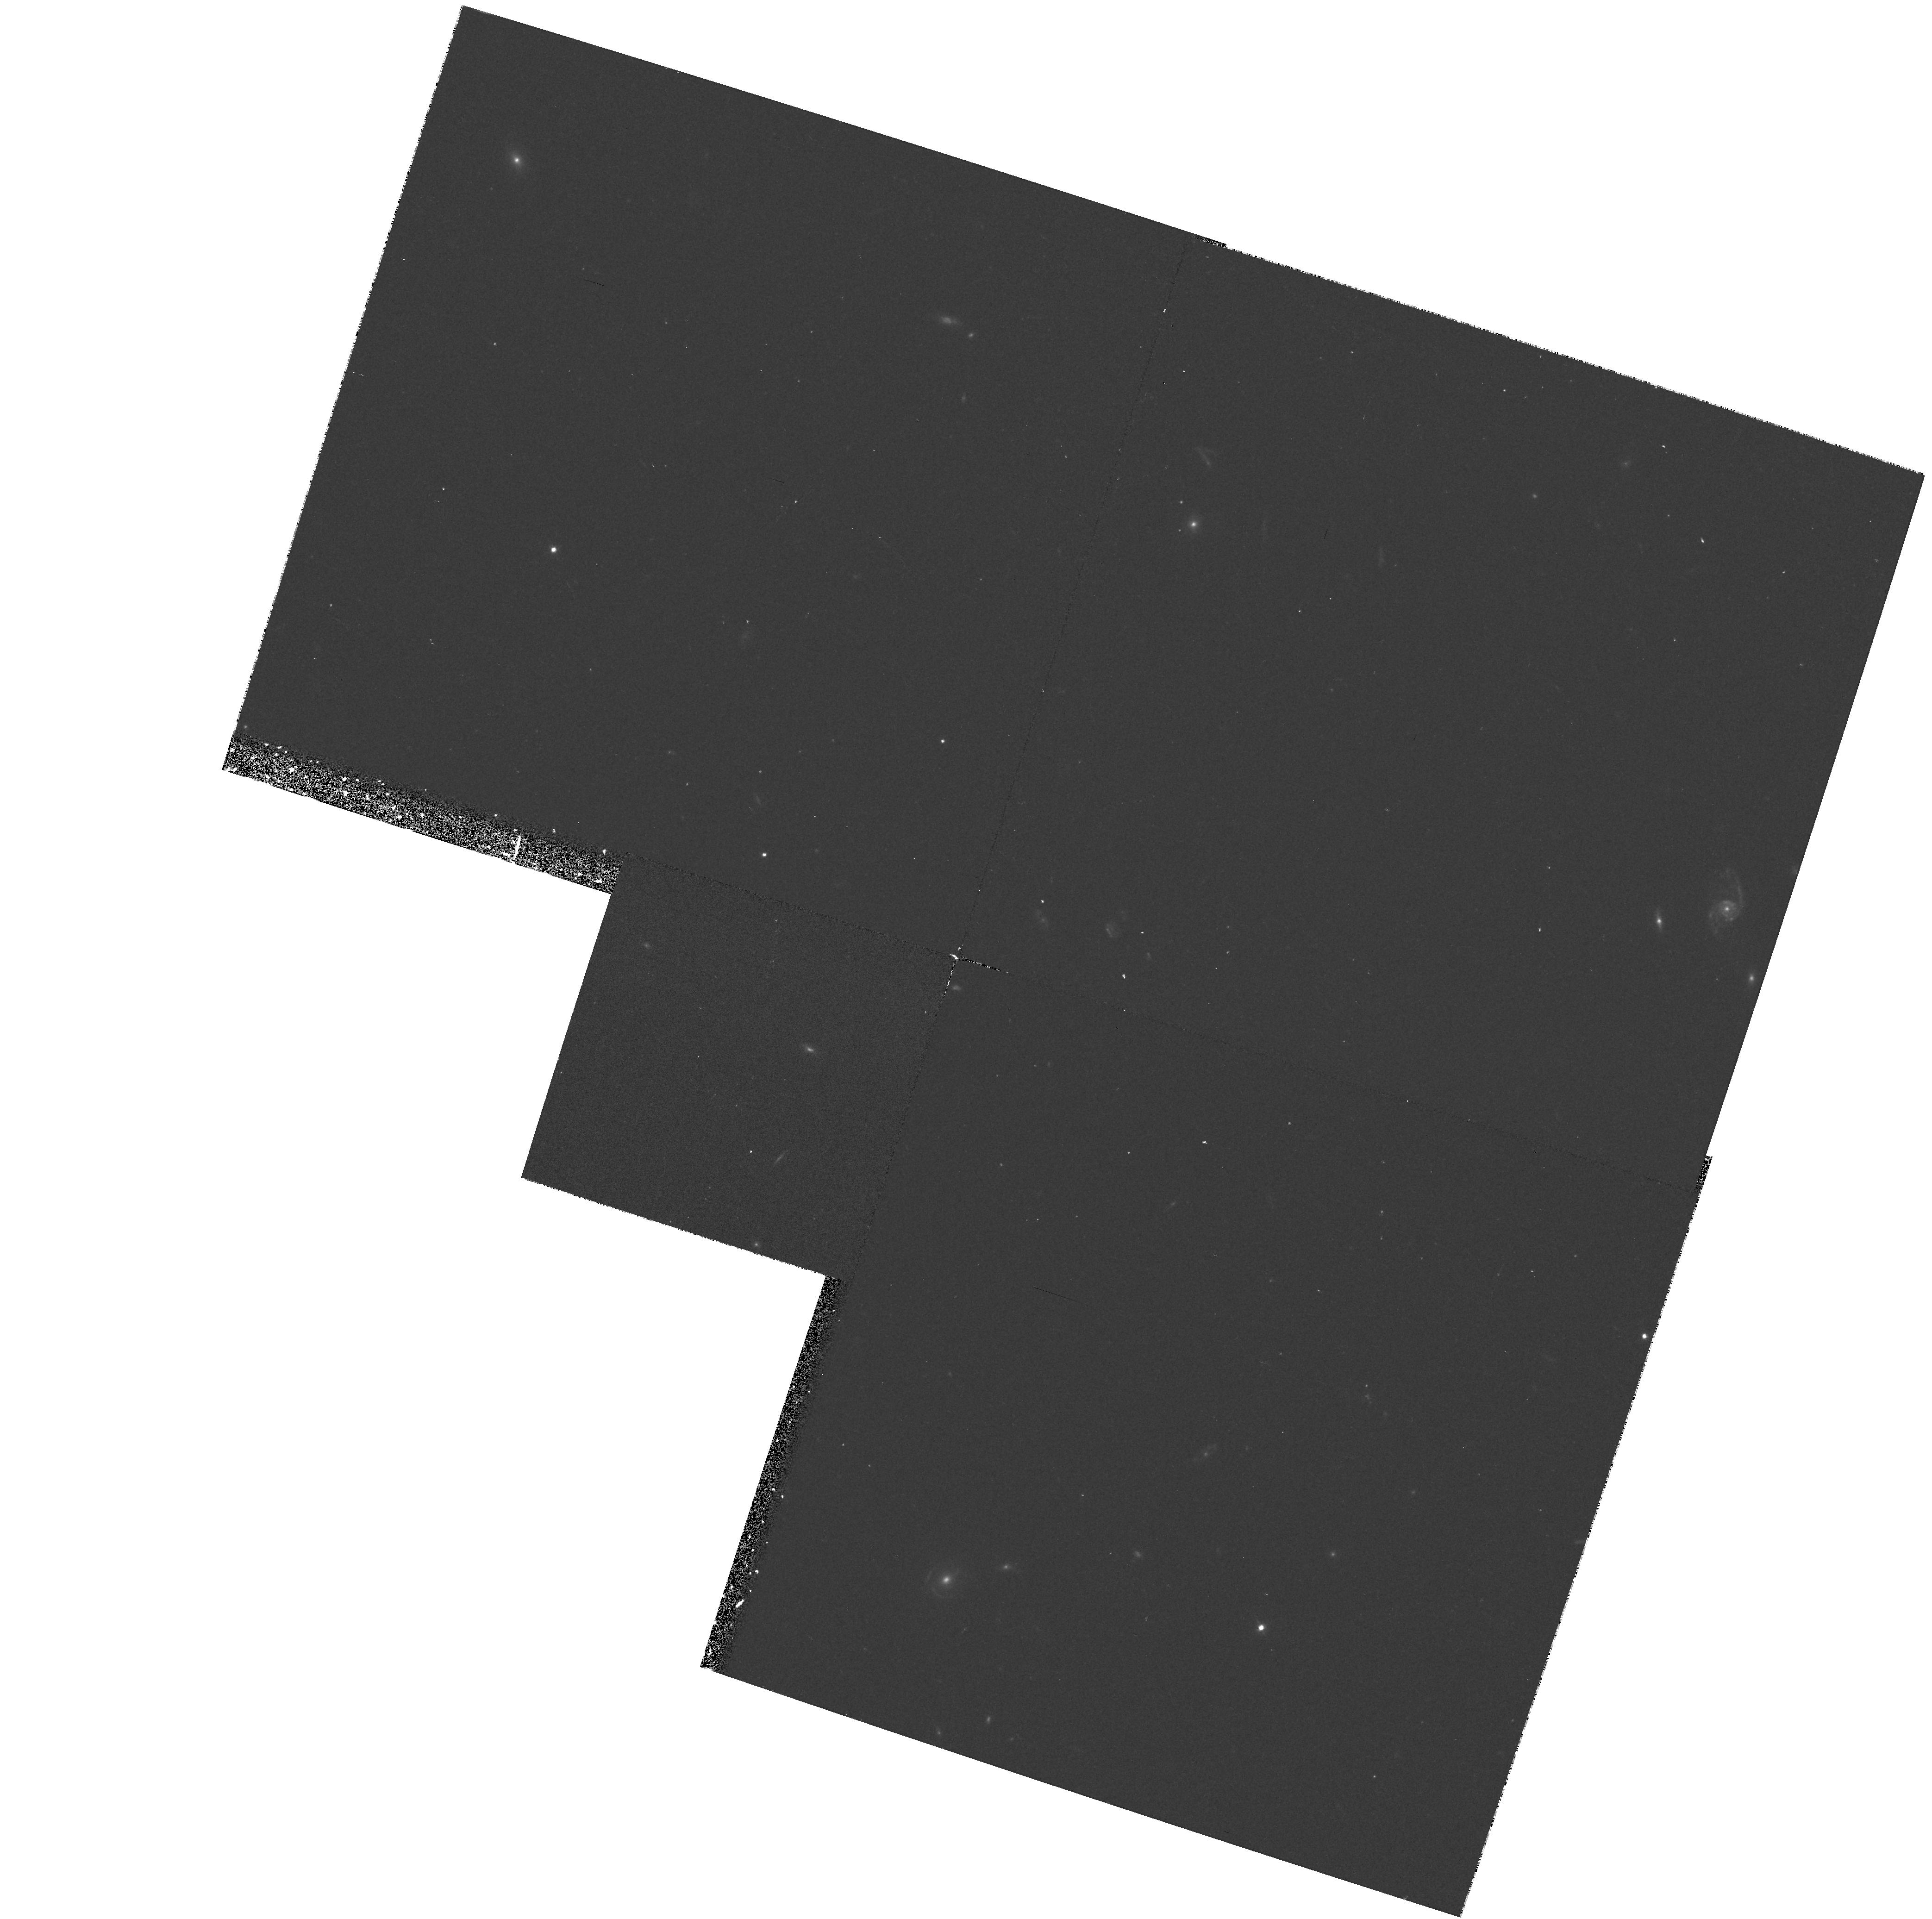
Target: GAL-CLUS-104529-002706
Instrument: WFPC2/PC
Filter: F555W
Exposure: 17 min
Observation ID: hst_6354_02_wfpc2_pc_f555w_u36z02

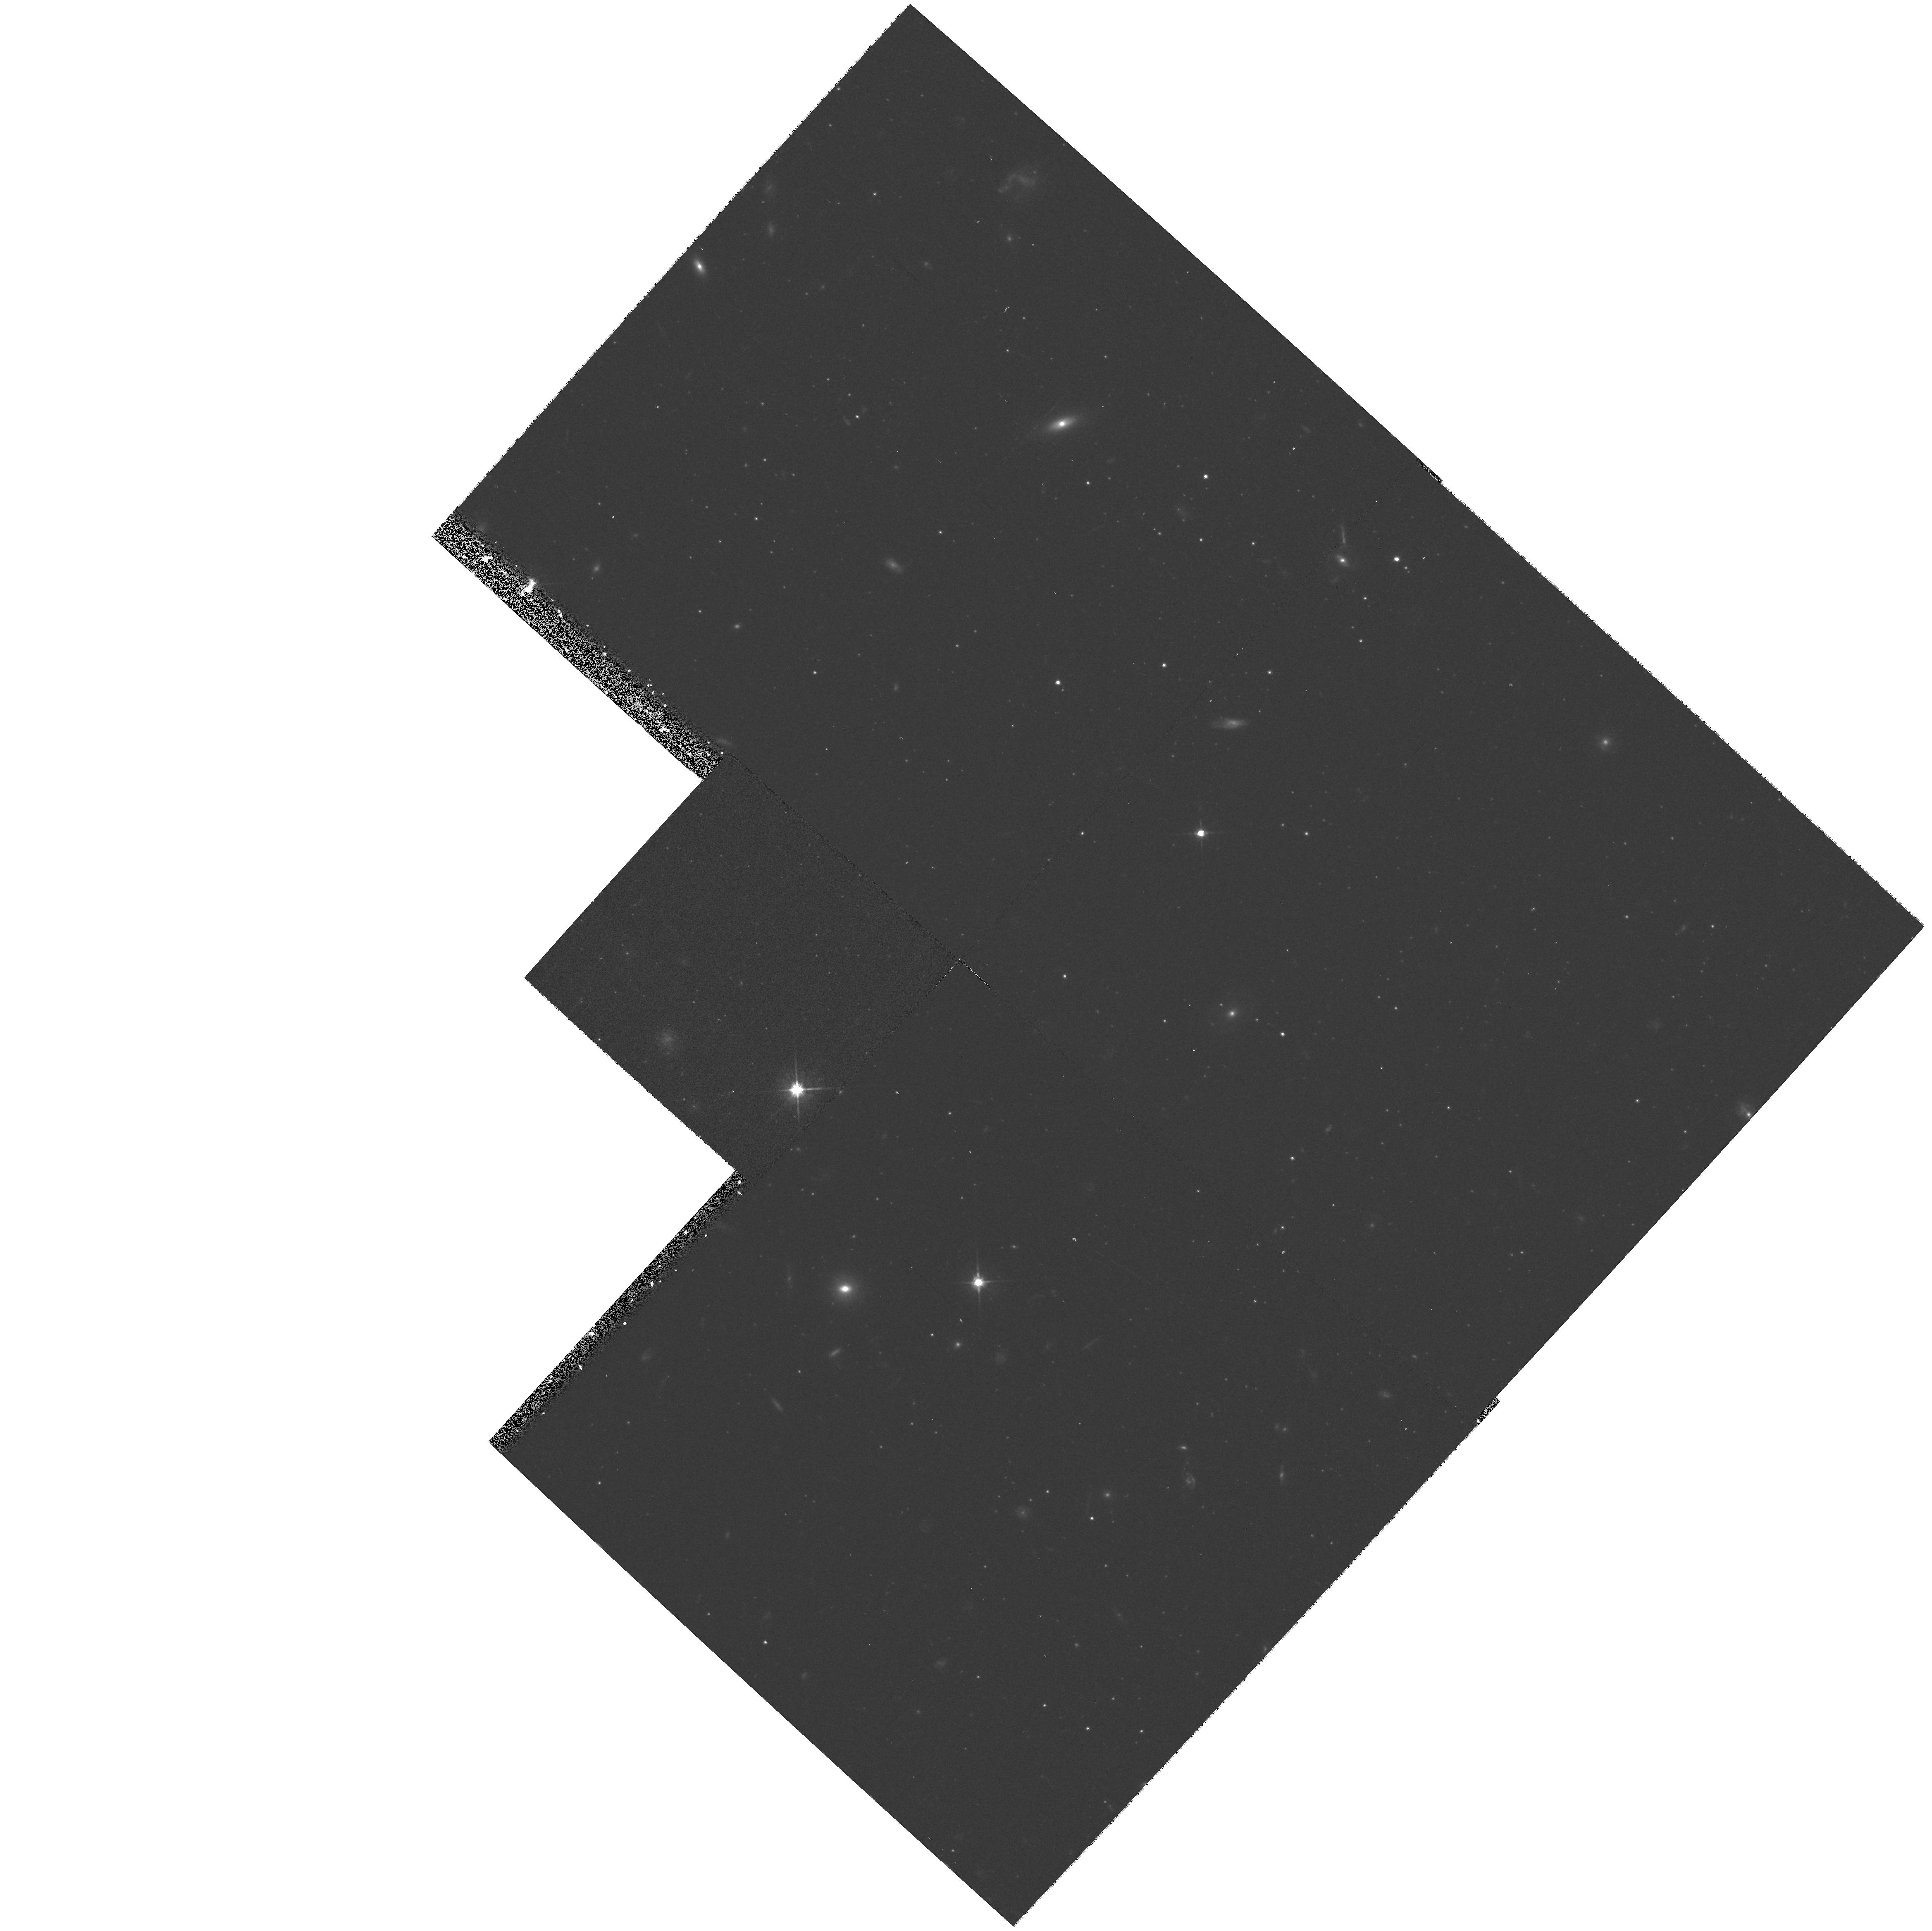
Target: GAL-CLUS-004811+402635
Instrument: WFPC2/PC
Filter: F606W
Exposure: 17 min
Observation ID: hst_6354_78_wfpc2_pc_f606w_u36z78

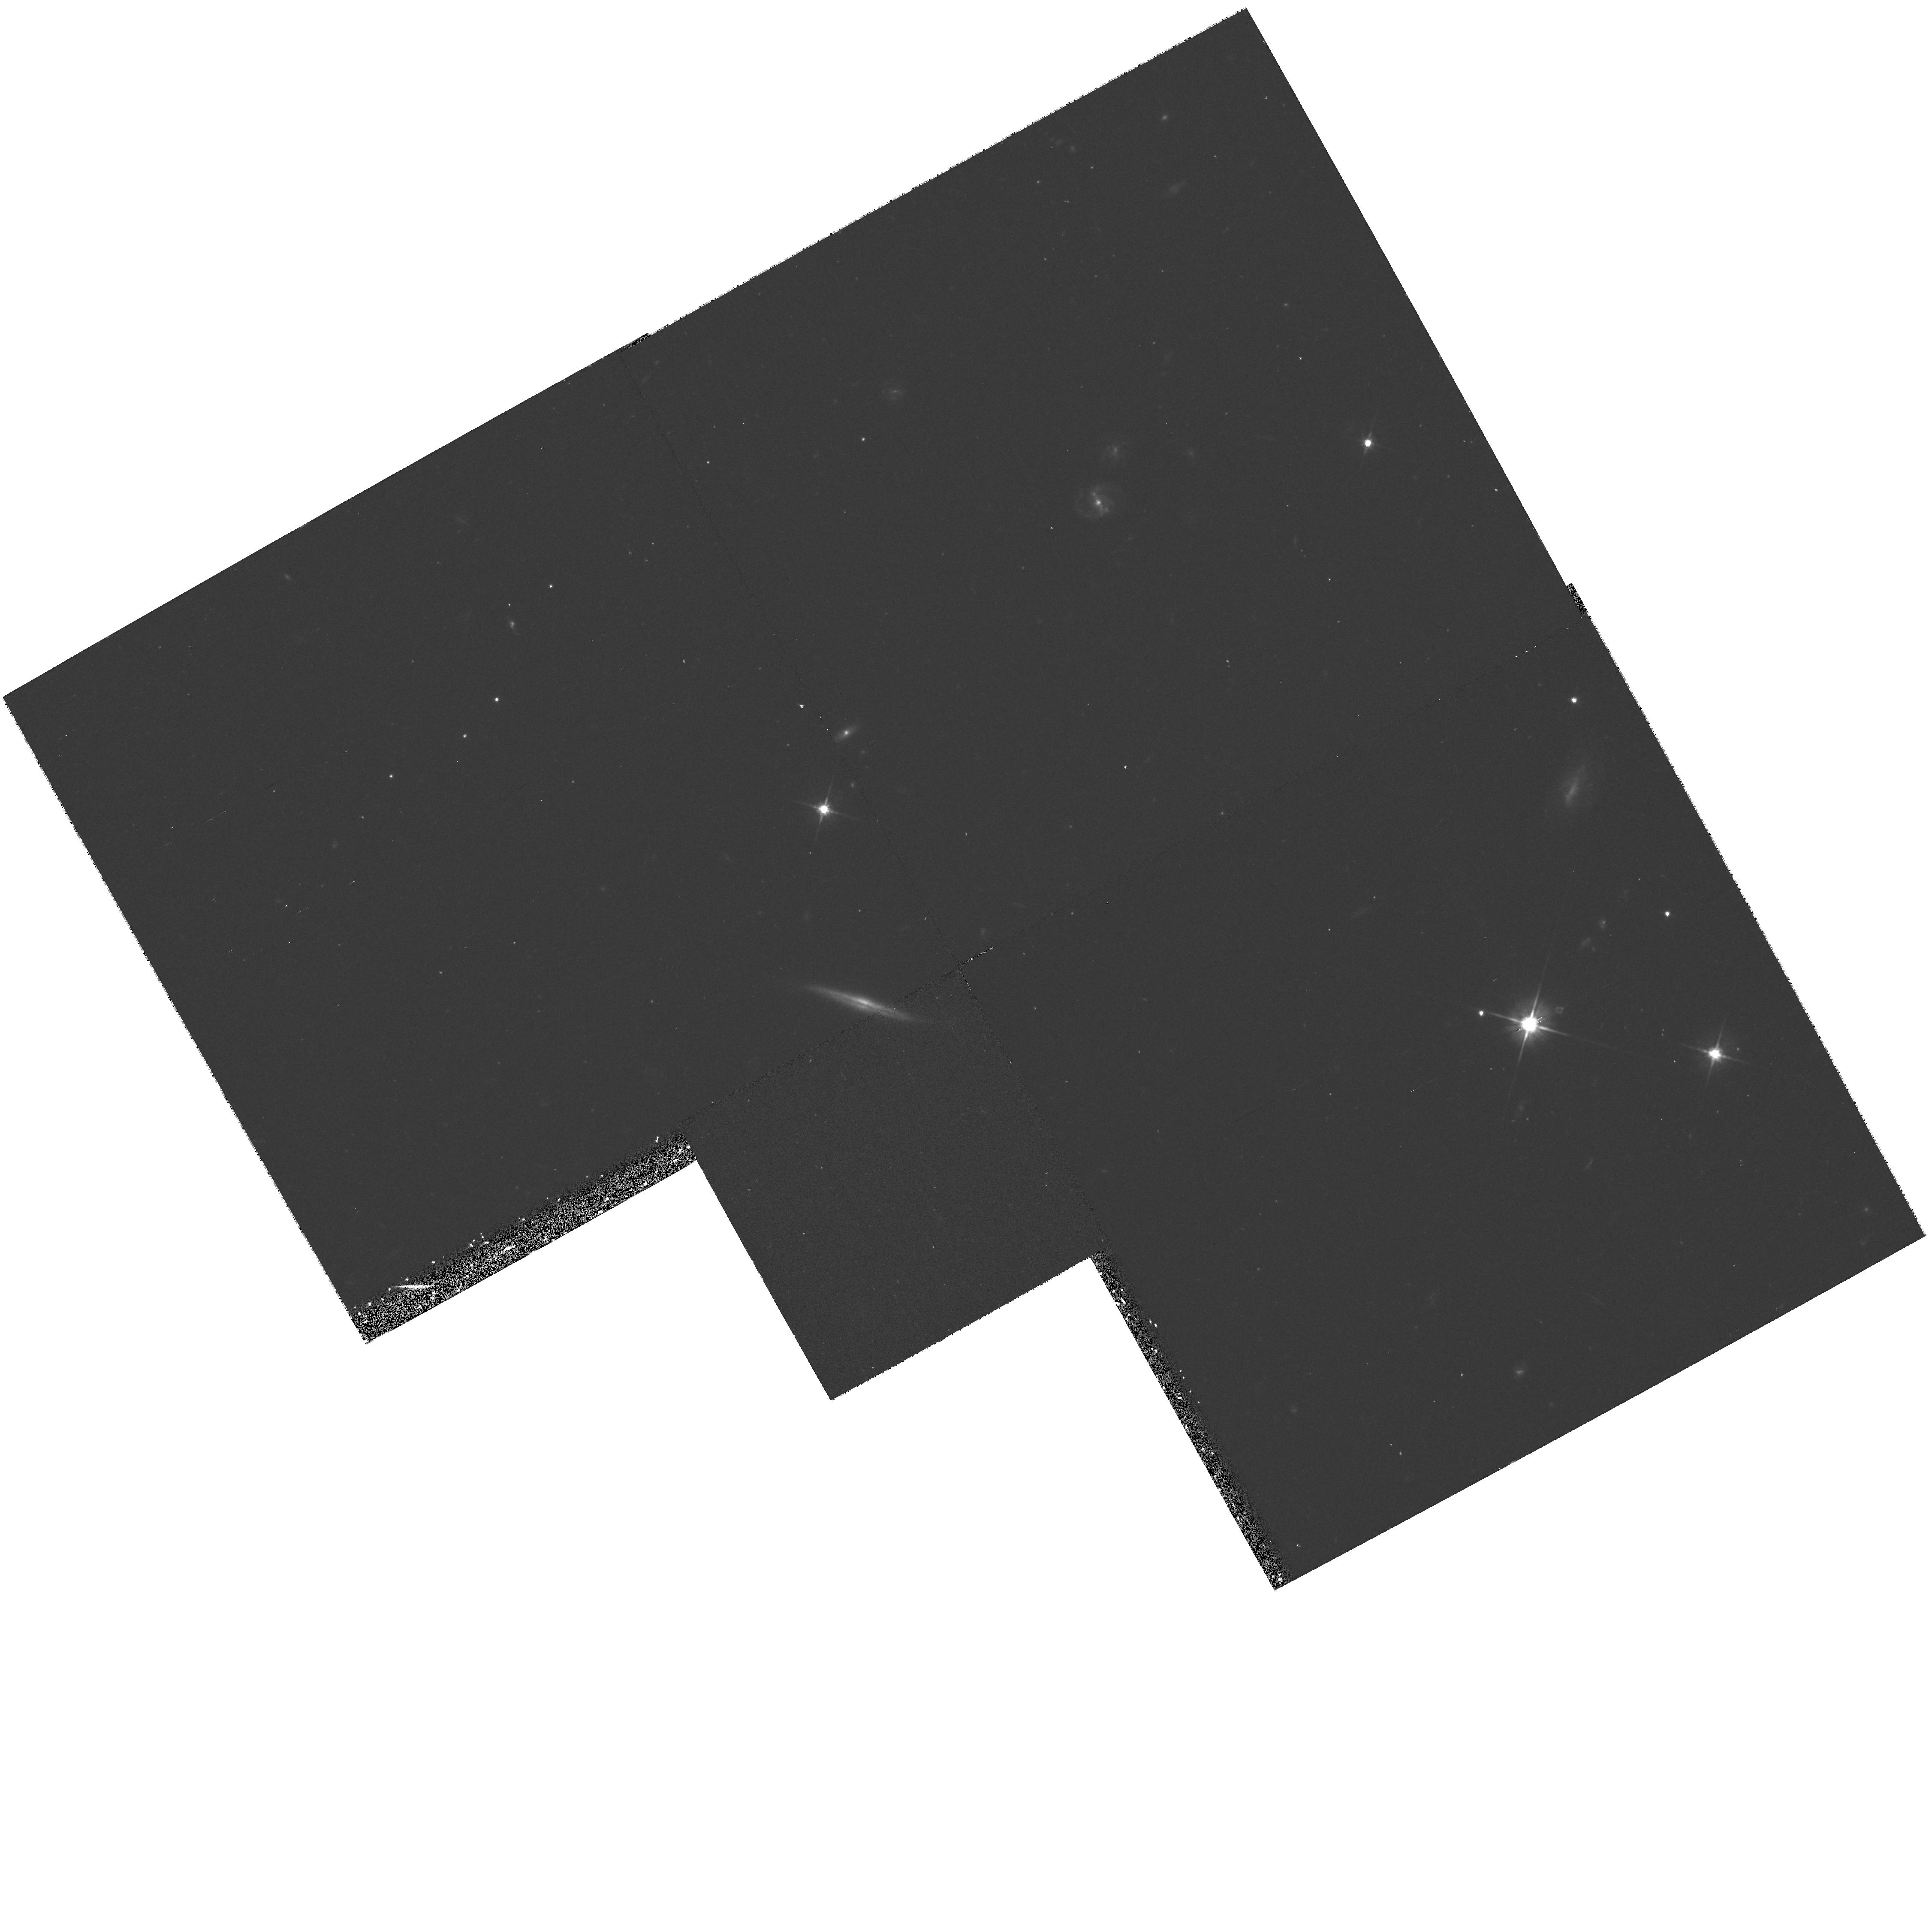
Target: GAL-CLUS-134410-002107
Instrument: WFPC2/PC
Filter: F606W
Exposure: 17 min
Observation ID: hst_6354_69_wfpc2_pc_f606w_u36z69

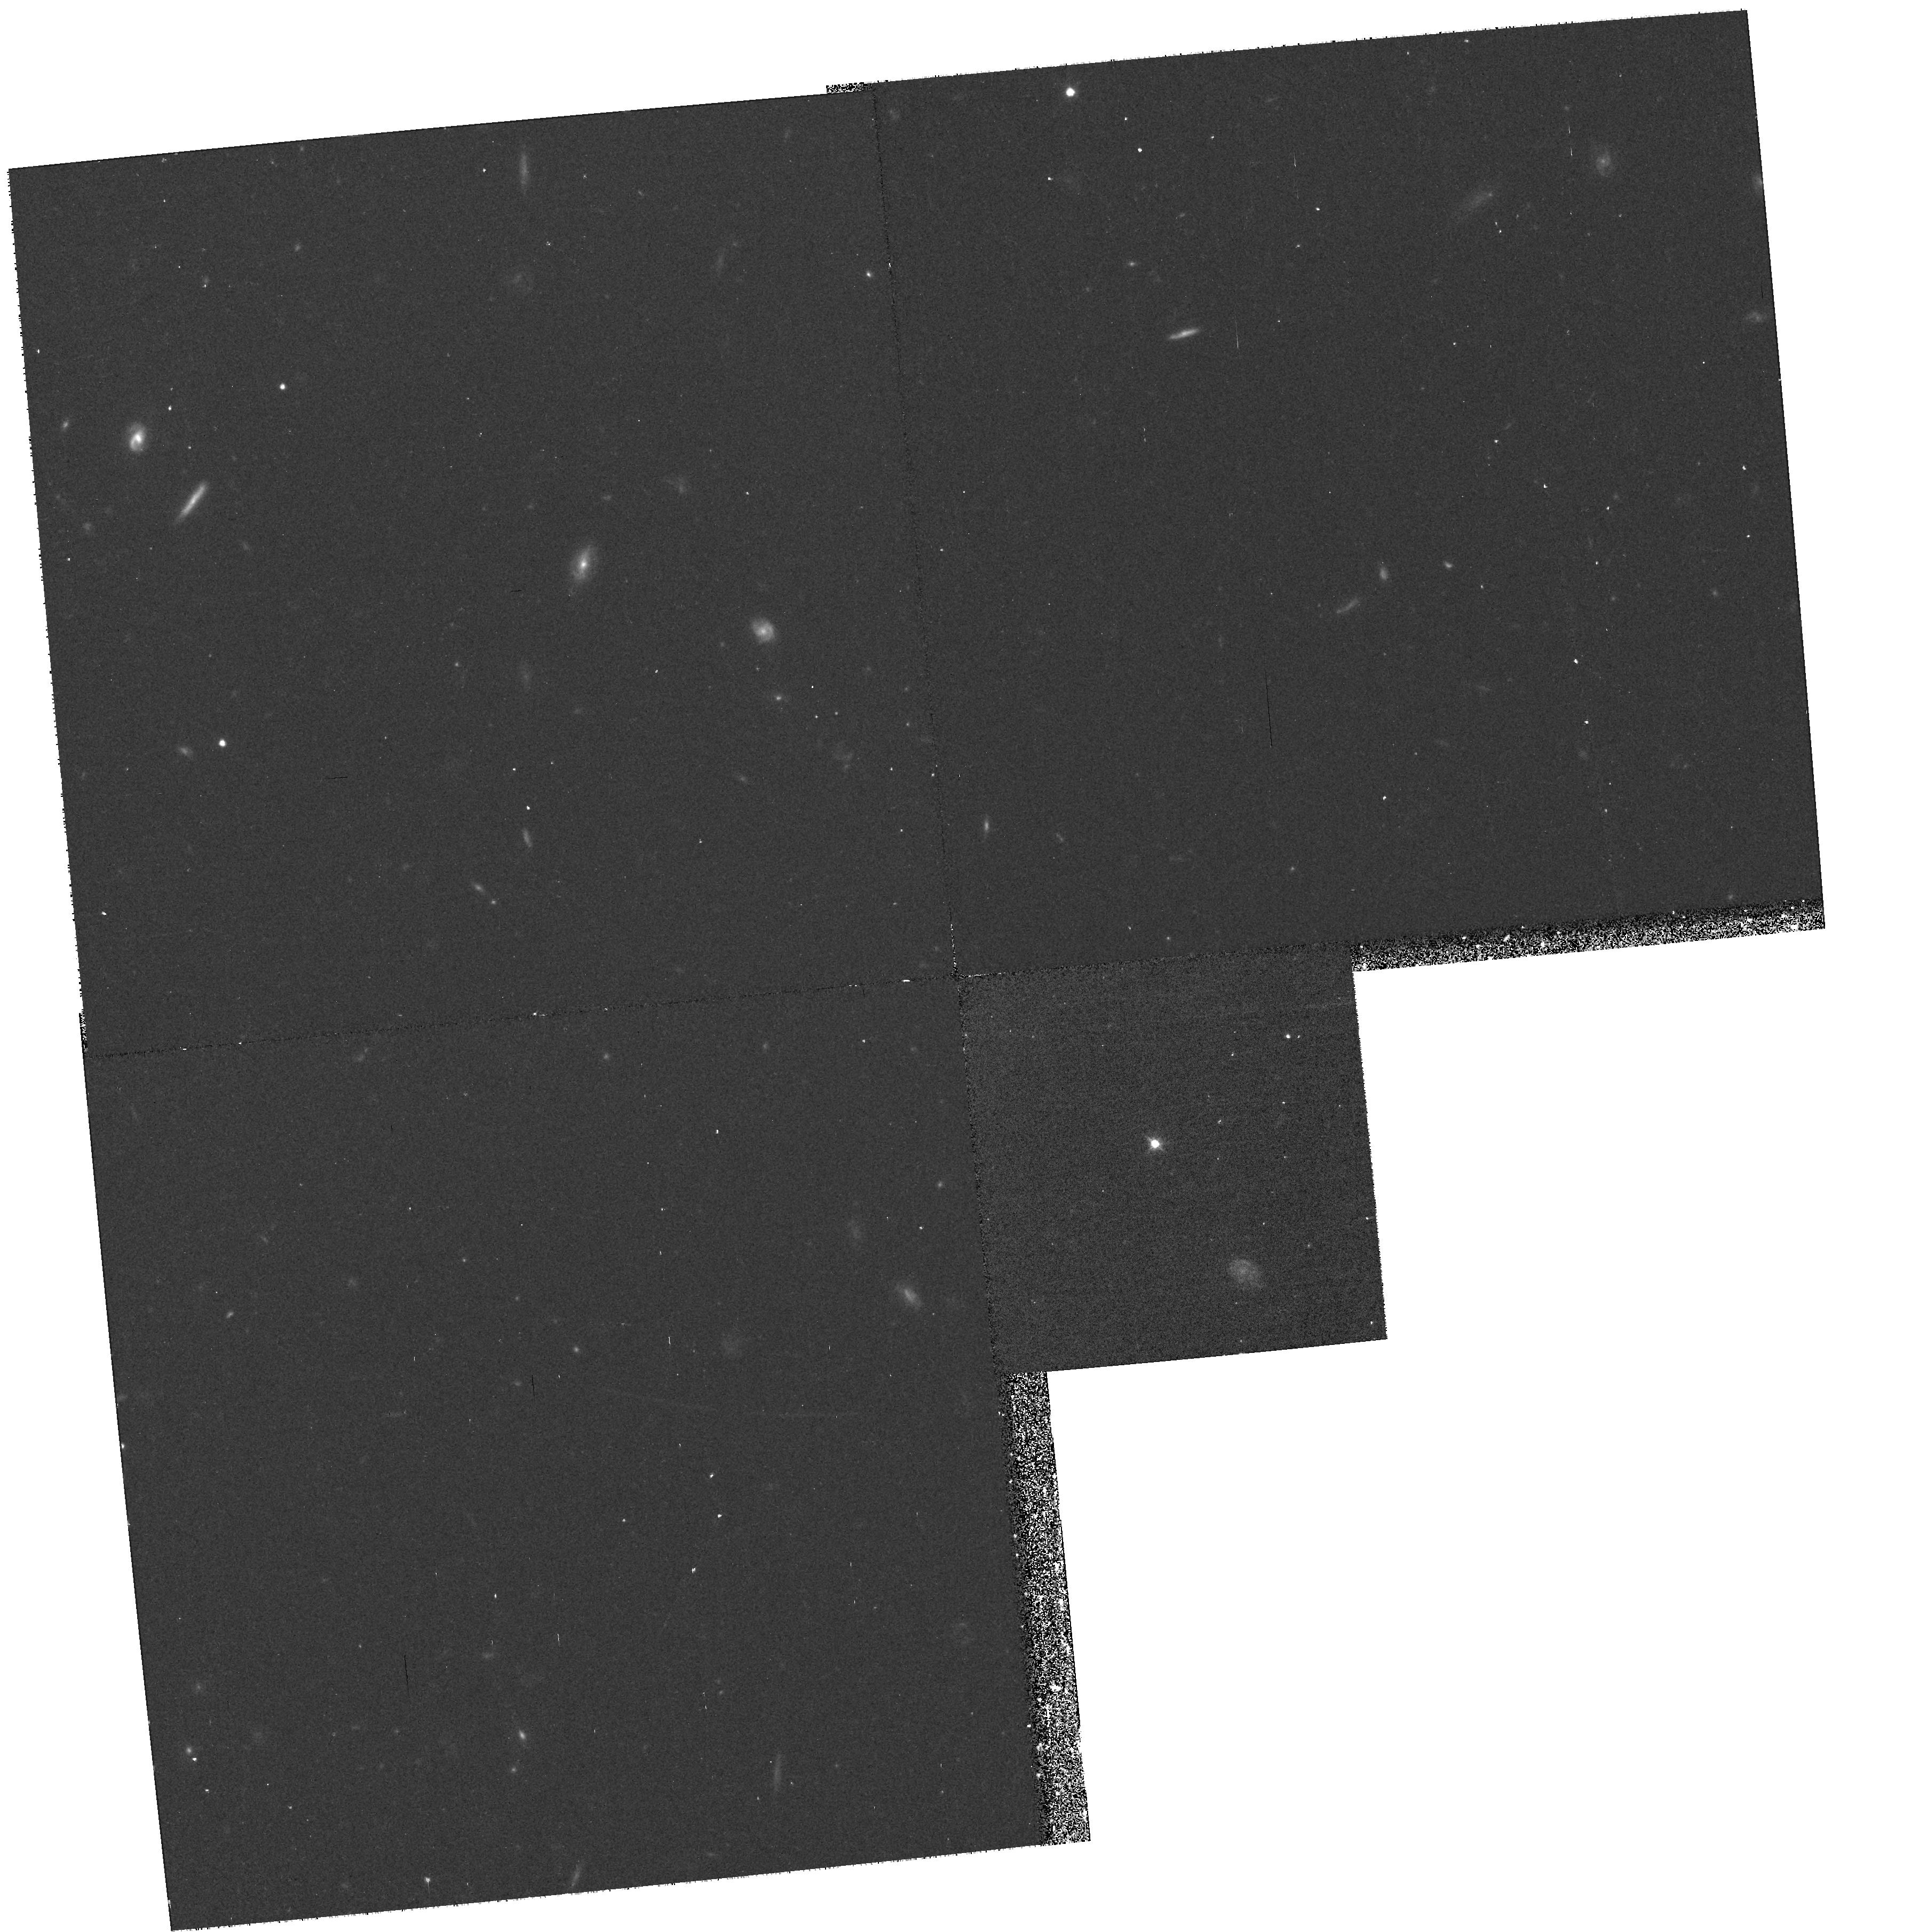
Target: GAL-CLUS-005701-275219
Instrument: WFPC2/PC
Filter: F606W
Exposure: 17 min
Observation ID: hst_6354_39_wfpc2_pc_f606w_u36z39

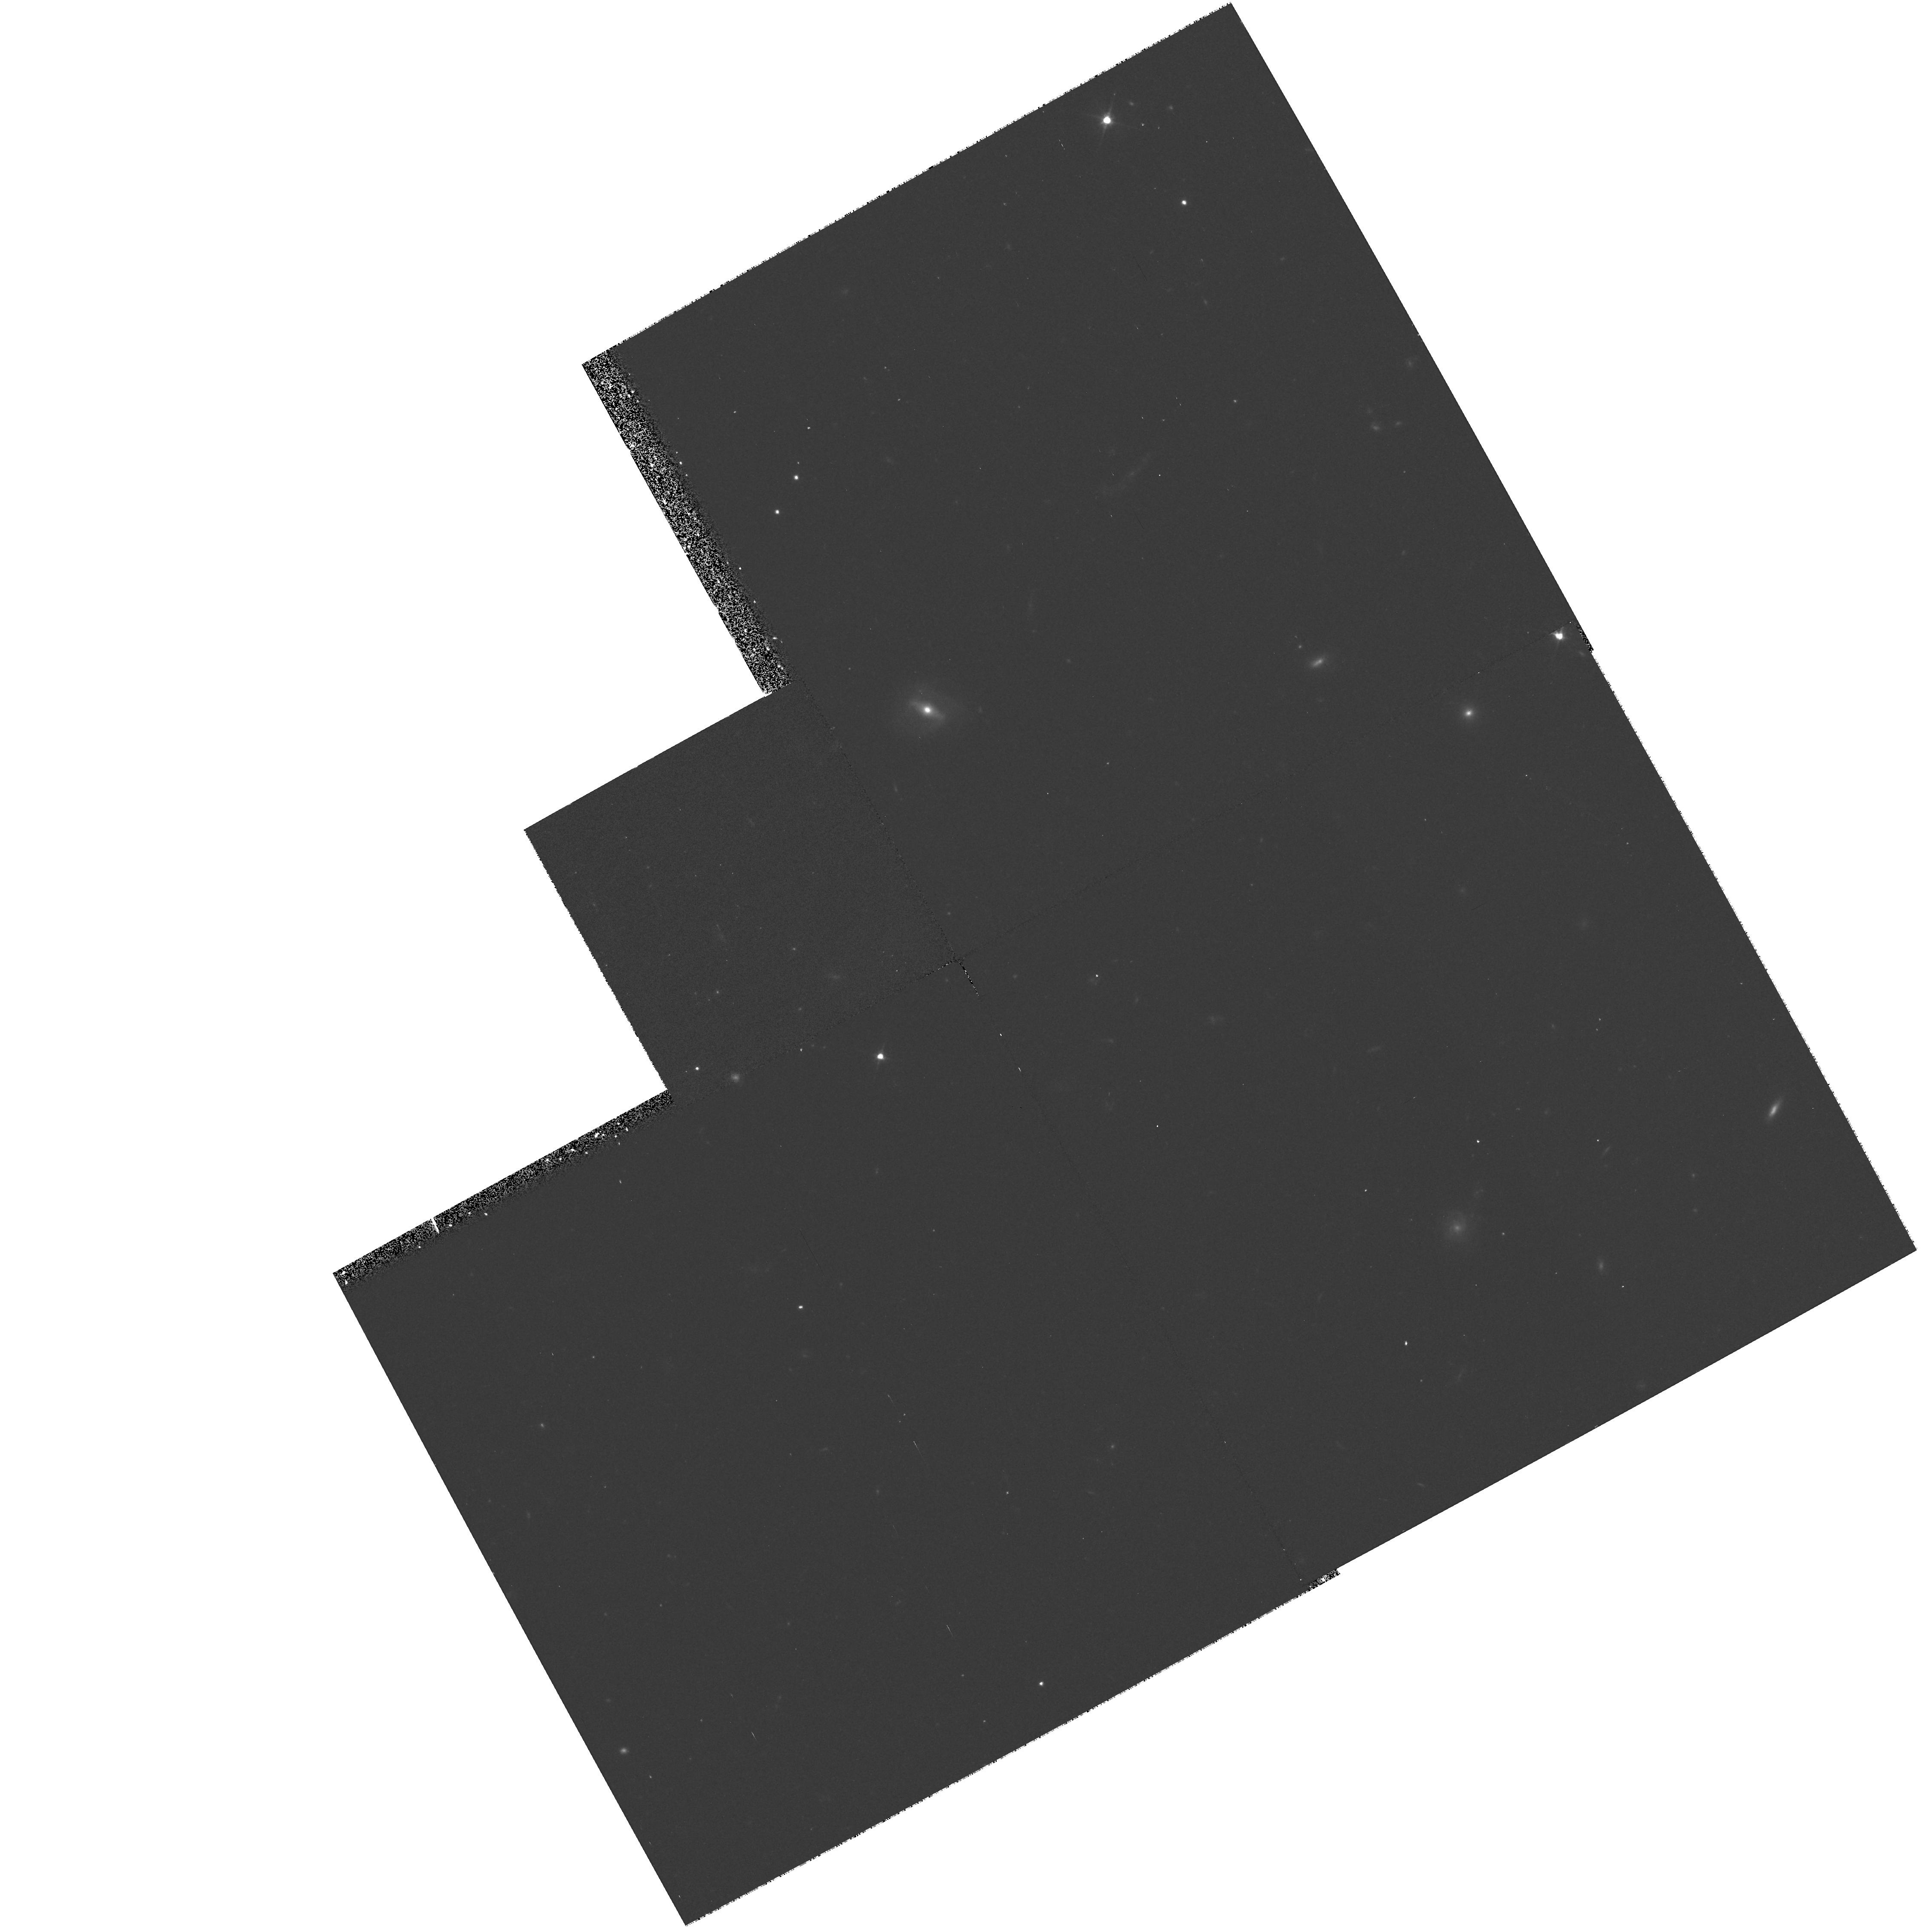
Target: GAL-CLUS-005732-273707
Instrument: WFPC2/PC
Filter: F606W
Exposure: 17 min
Observation ID: hst_6354_28_wfpc2_pc_f606w_u36z28

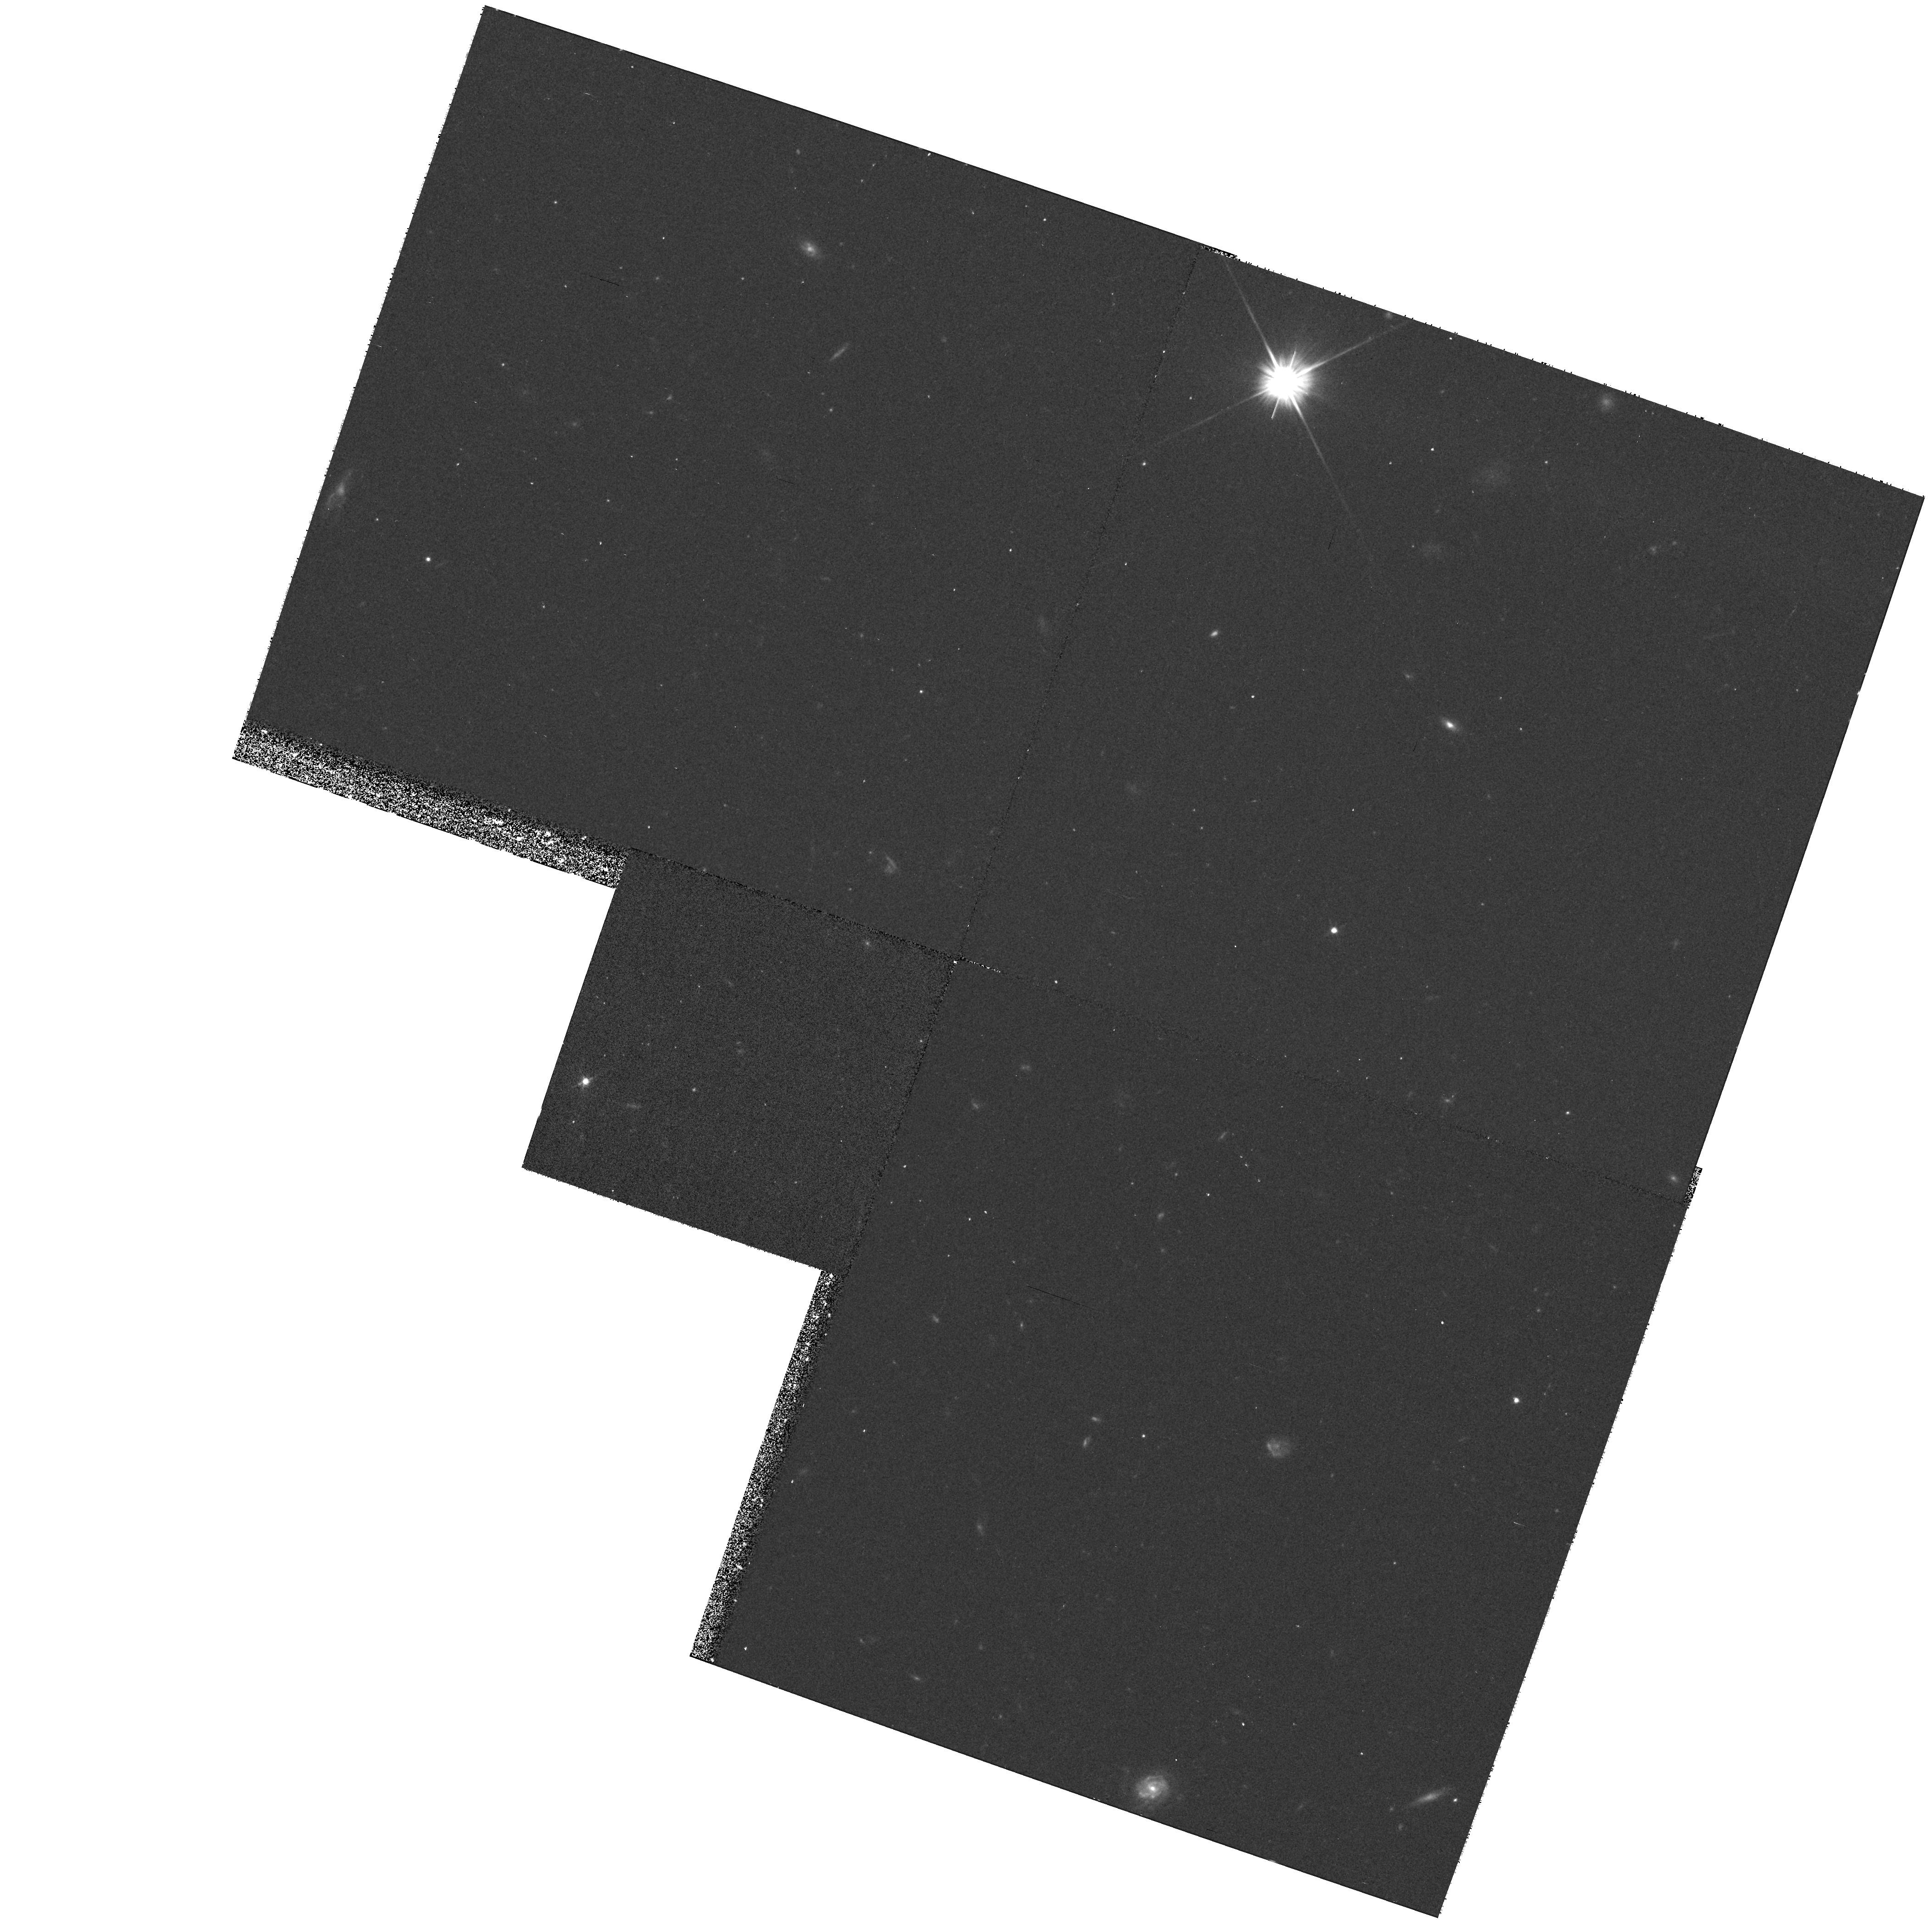
Target: GAL-CLUS-134423-001416
Instrument: WFPC2/PC
Filter: F606W
Exposure: 17 min
Observation ID: hst_6354_72_wfpc2_pc_f606w_u36z72

Measuring Luminosity Evolution in z=0.3 Field Galaxies from Internal Kinematics (PI: Guhathakurta, Puragra)

We propose to undertake a SNAPSHOT program to image a representative sample of B ~ 21 field galaxies at z=0.3 using HST's WFPC2. The target galaxies will be drawn from a pool of nearly 100 galaxies with measured internal kinematics from an extensive set of existing high resolution ground- based spectroscopic data, obtained over the last four years with the AAT and CTIO 4-m telescopes. We have already derived global OII and OIII emission line profiles from these ground- based spectra. The proposed HST imaging will provide the following data needed to derive a rotation speed and mass-to- light ratio for each of the galaxies: [a] disk inclination based on the isophotal shape of the F814W (rest frame R-band) light distribution; [b] radial surface brightness profile (and disk exponential scale length) in F814W, which is a good predictor of the shape of the rotation curve (as shown for local galaxies); and [c] approximate map of the regions of active star formation via comparison of the F555W (rest frame B) image with that in F814W. With a reliable estimation of the circular speed, these HST data will allow us to construct an accurate luminosity-vs-rotation speed (Tully-Fisher) relation for field galaxies at z=0.3. A comparison will then be made with the Tully-Fisher relation for local galaxies of similar absolute magnitude and/or rotation speed, to determine the amount of luminosity evolution in distant field galaxies.